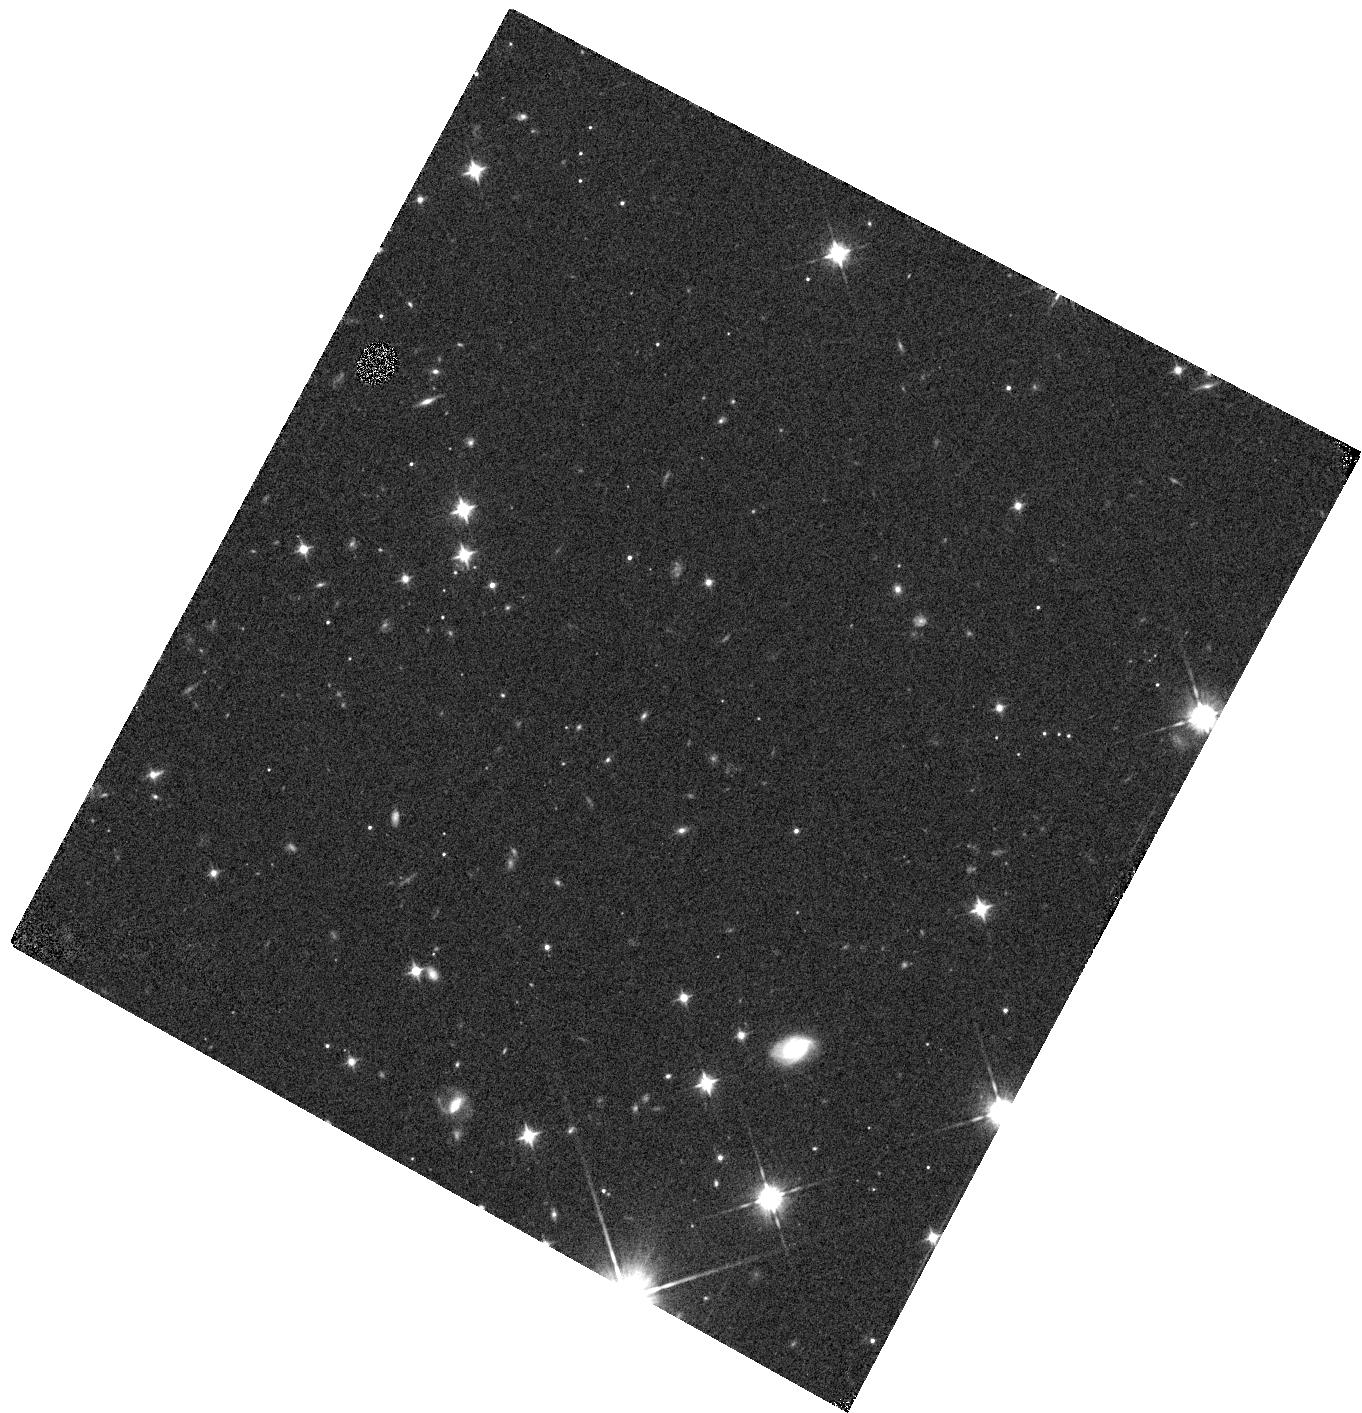
Target: WISE0647-6232. Instrument: WFC3/IR. Filter: F105W. Exposure: 7 min. Observation ID: hst_12970_18_wfc3_ir_f105w_ic2j18

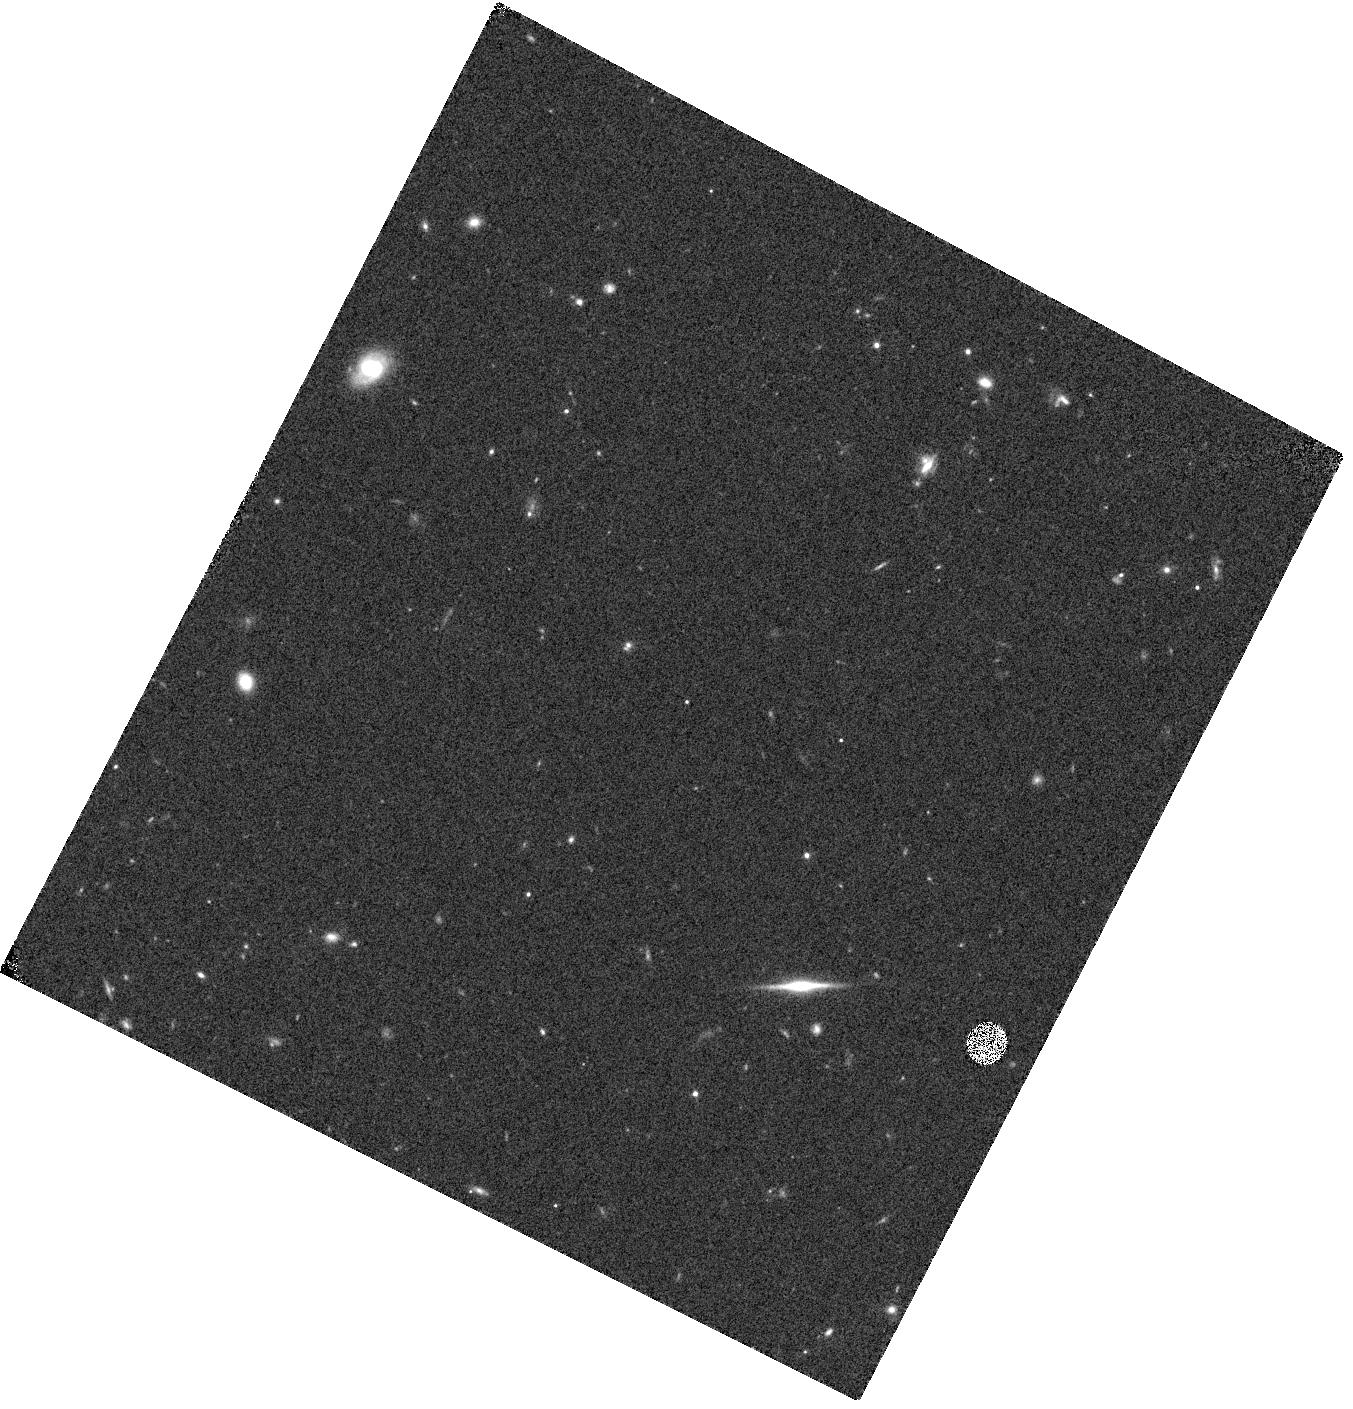
Target: WISE1405+5534. Instrument: WFC3/IR. Filter: F105W. Exposure: 7 min. Observation ID: hst_12970_28_wfc3_ir_f105w_ic2j28

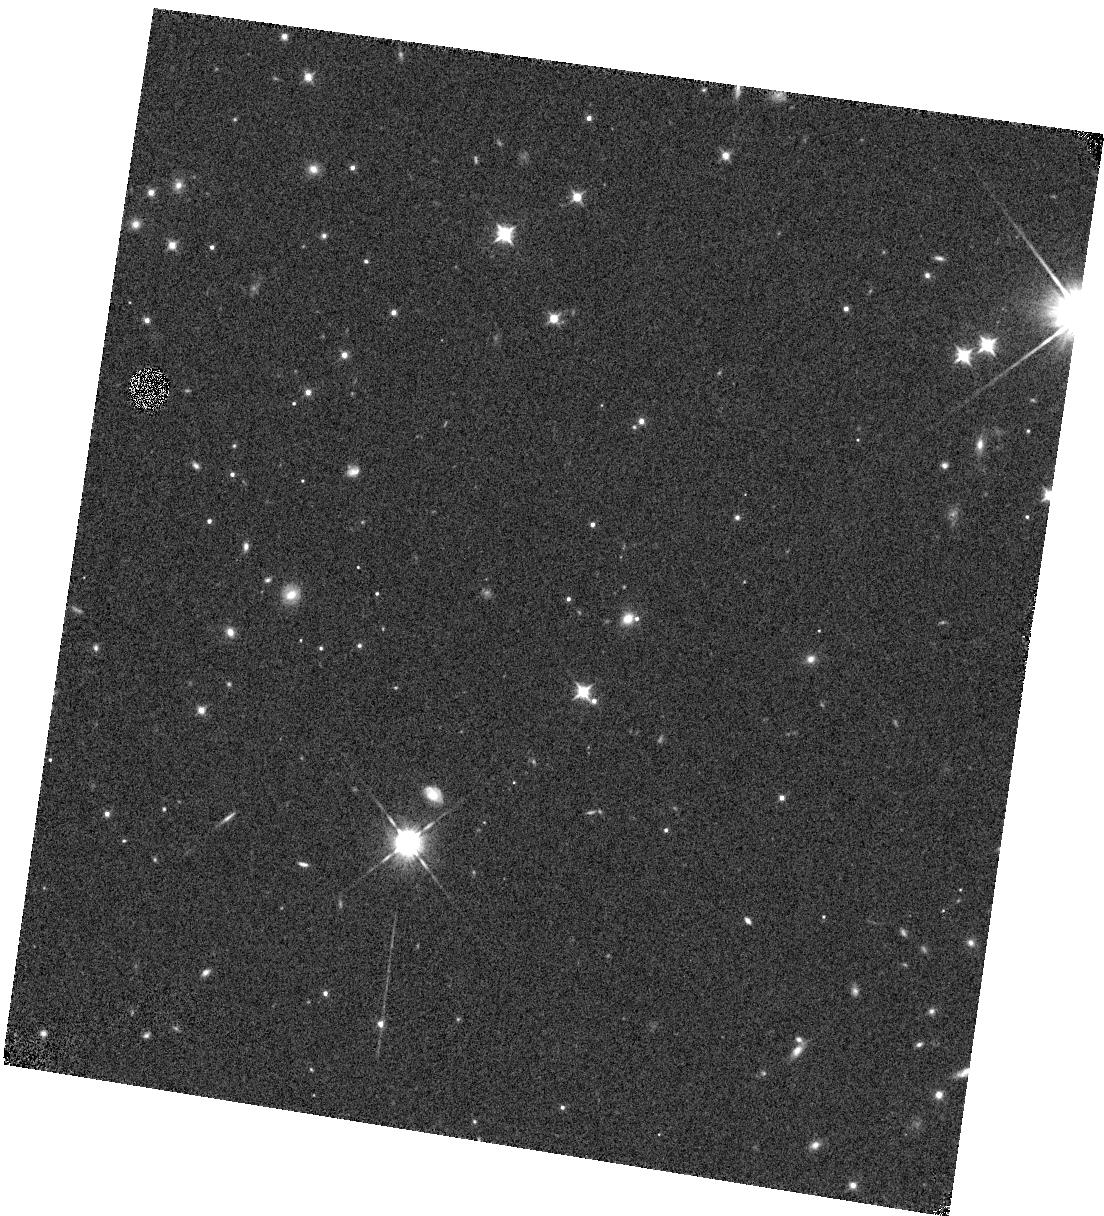
Target: WISE2212-6931. Instrument: WFC3/IR. Filter: F105W. Exposure: 7 min. Observation ID: hst_12970_33_wfc3_ir_f105w_ic2j33

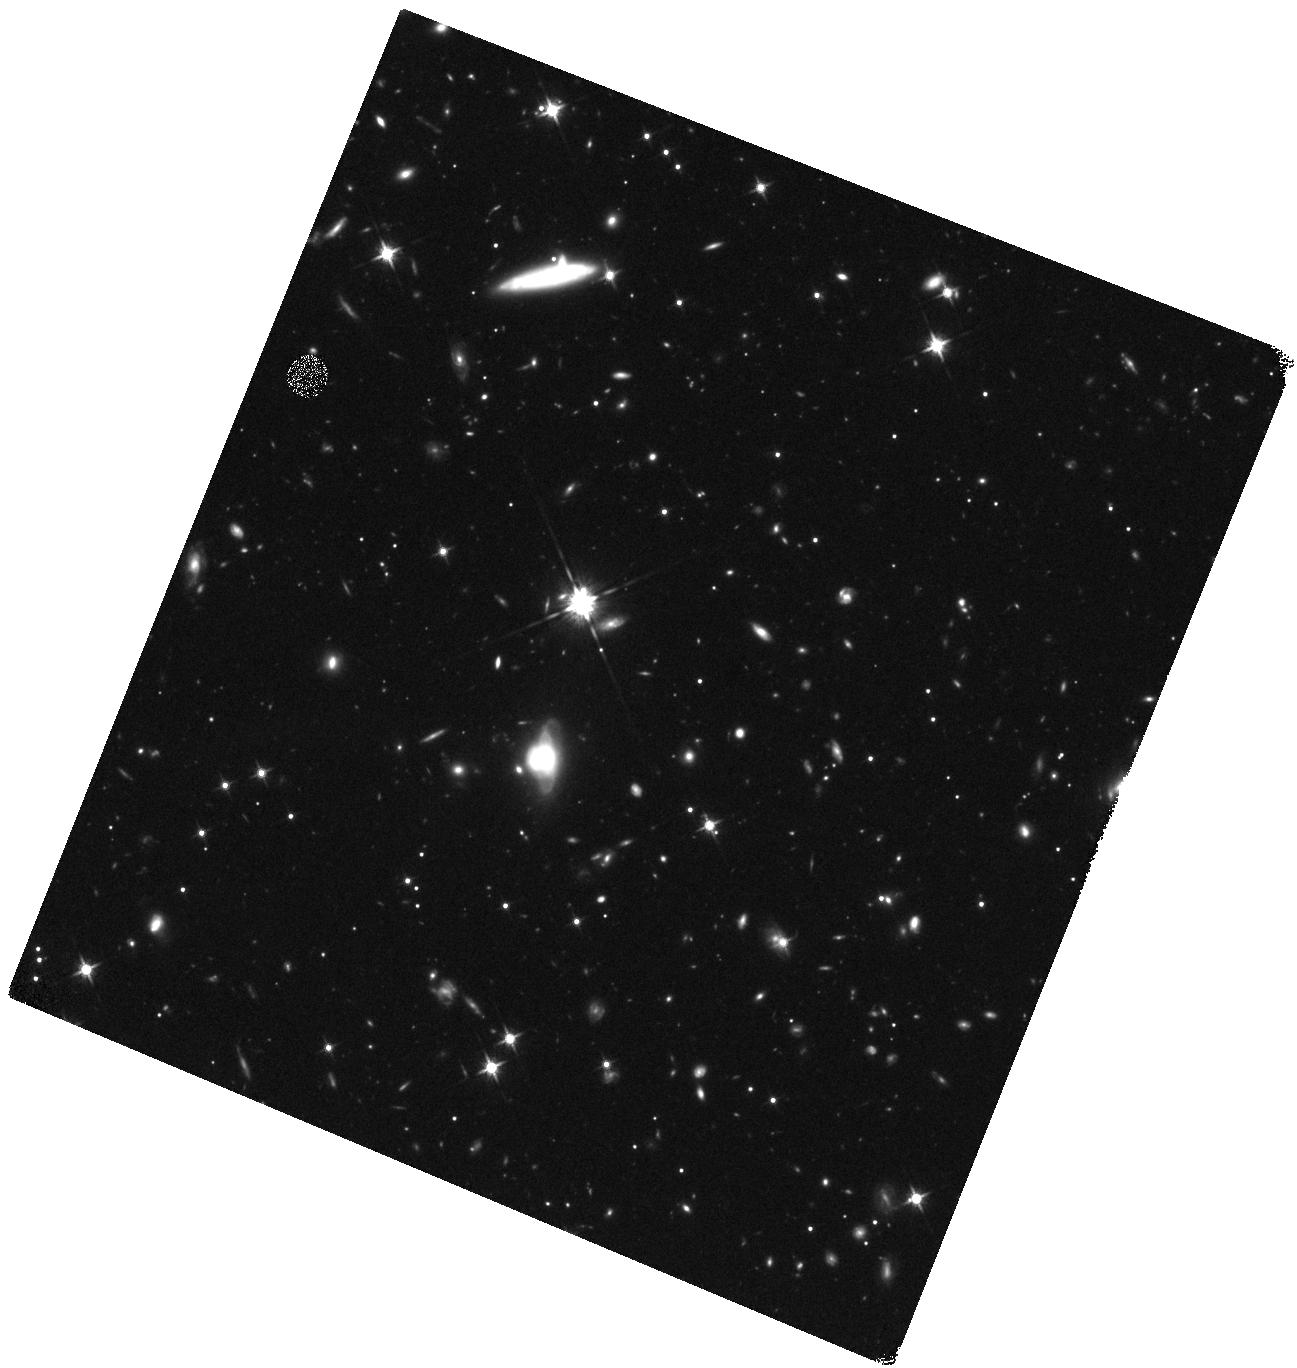
Target: WISE0734-7157. Instrument: WFC3/IR. Filter: F125W. Exposure: 40 min. Observation ID: hst_12970_05_wfc3_ir_f125w_ic2j05

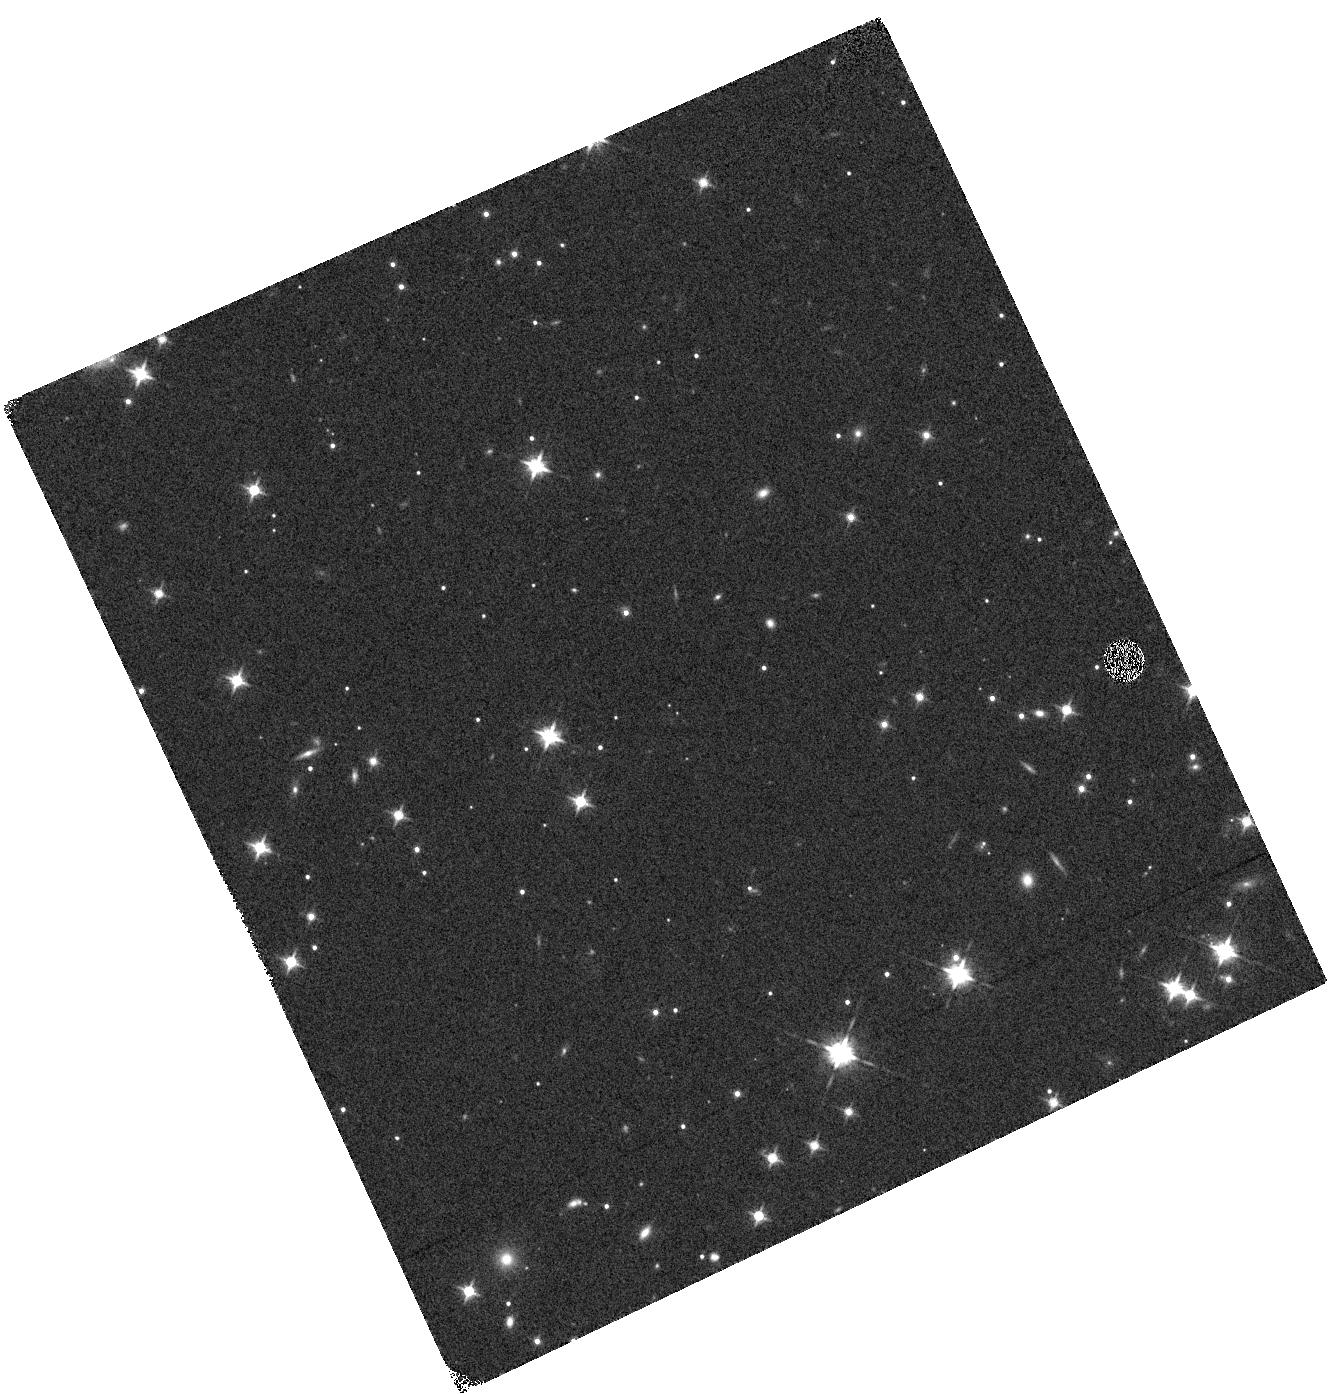
Target: WISE0335+4310. Instrument: WFC3/IR. Filter: F125W. Exposure: 5 min. Observation ID: hst_12970_0l_wfc3_ir_f125w_ic2j0l

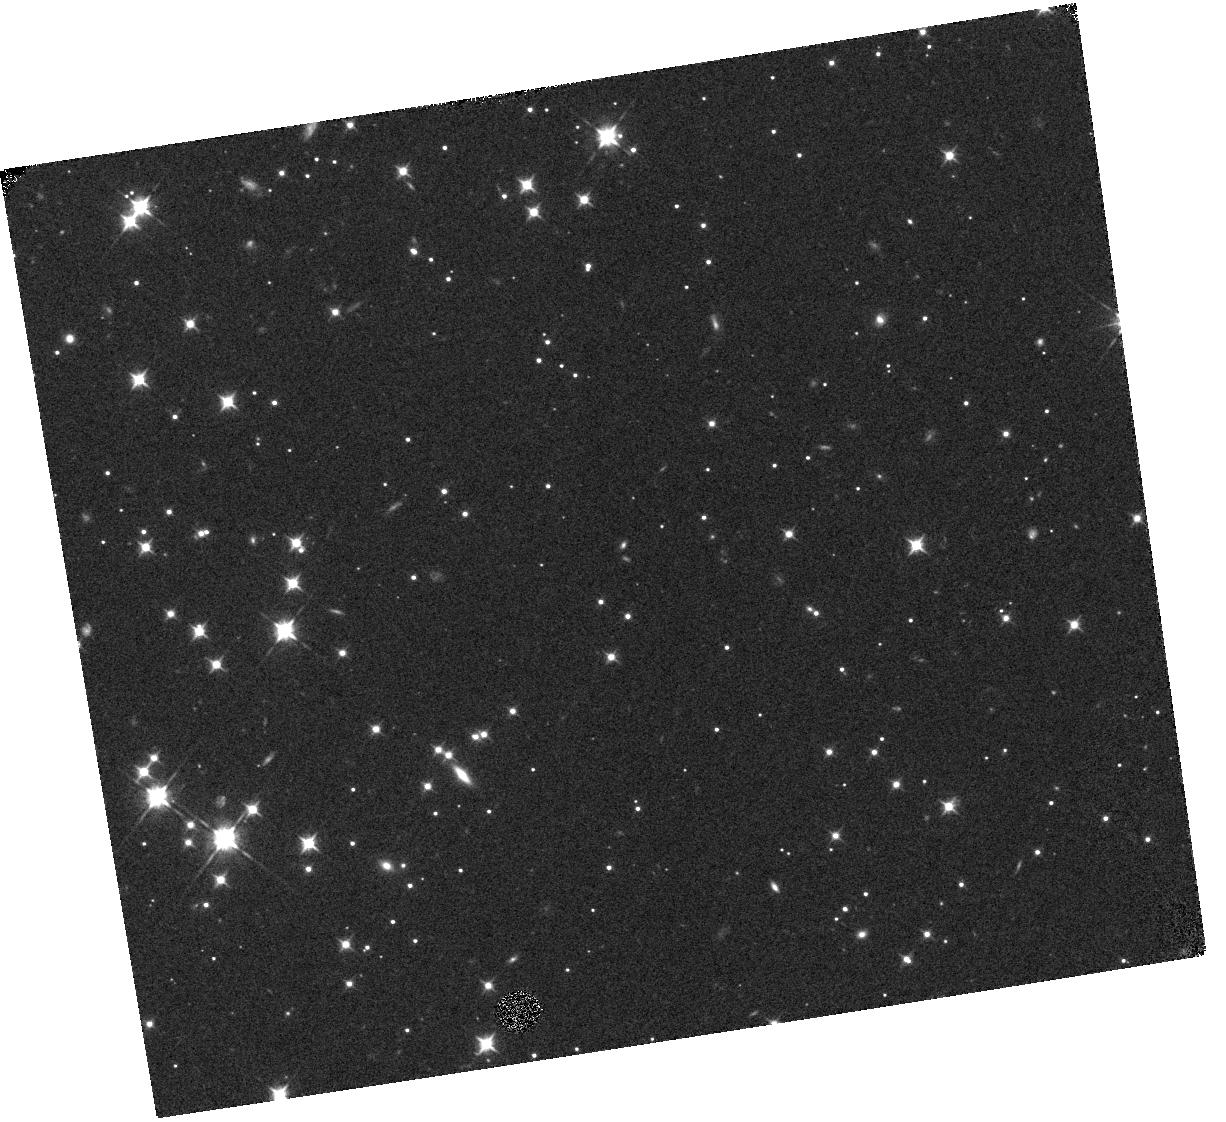
Target: WISE1828+2650. Instrument: WFC3/IR. Filter: F105W. Exposure: 8 min. Observation ID: hst_12970_93_wfc3_ir_f105w_ic2j93

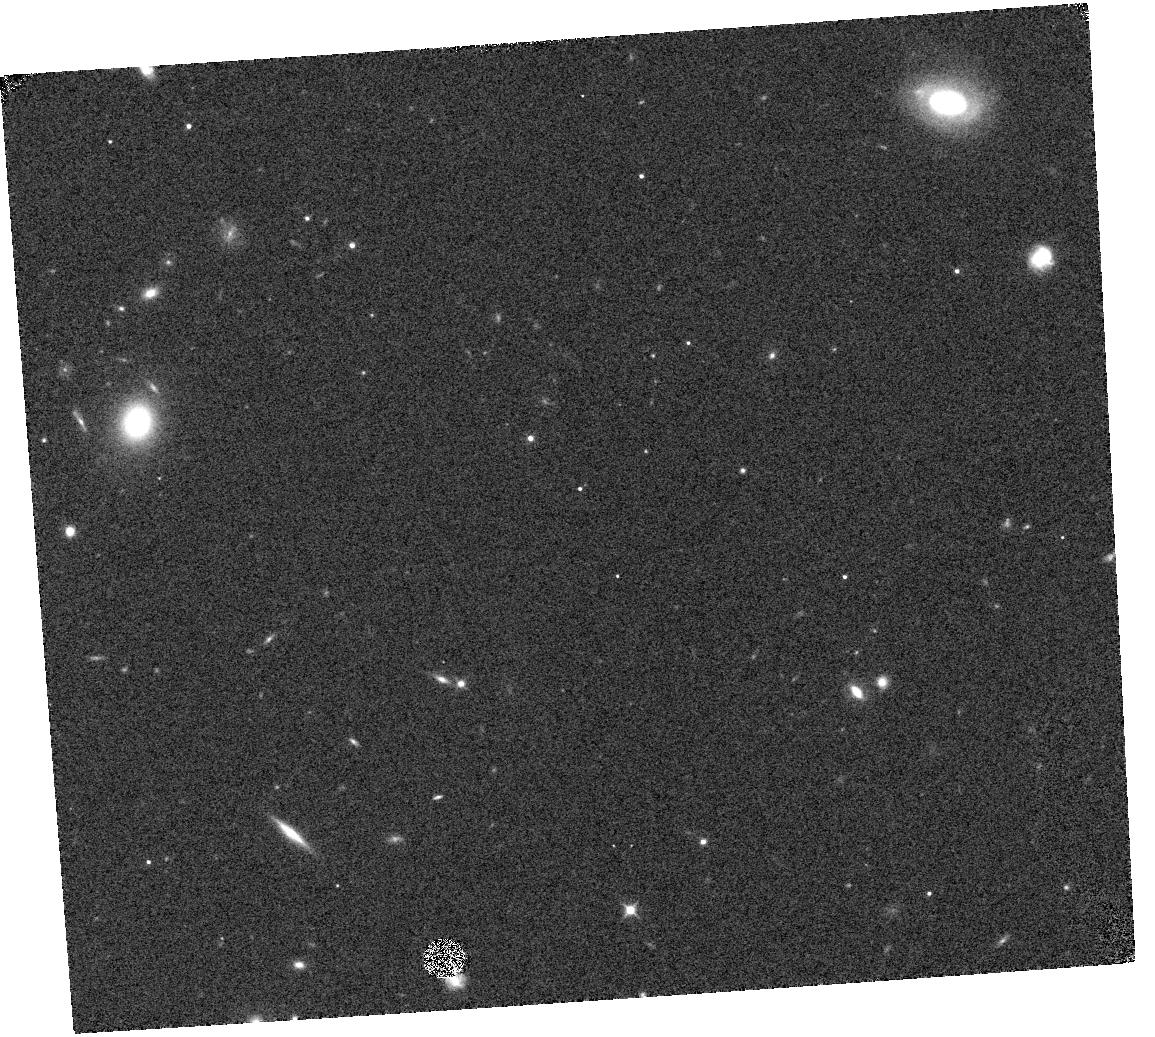
Target: WISE1542+2230. Instrument: WFC3/IR. Filter: F105W. Exposure: 5 min. Observation ID: hst_12970_32_wfc3_ir_f105w_ic2j32

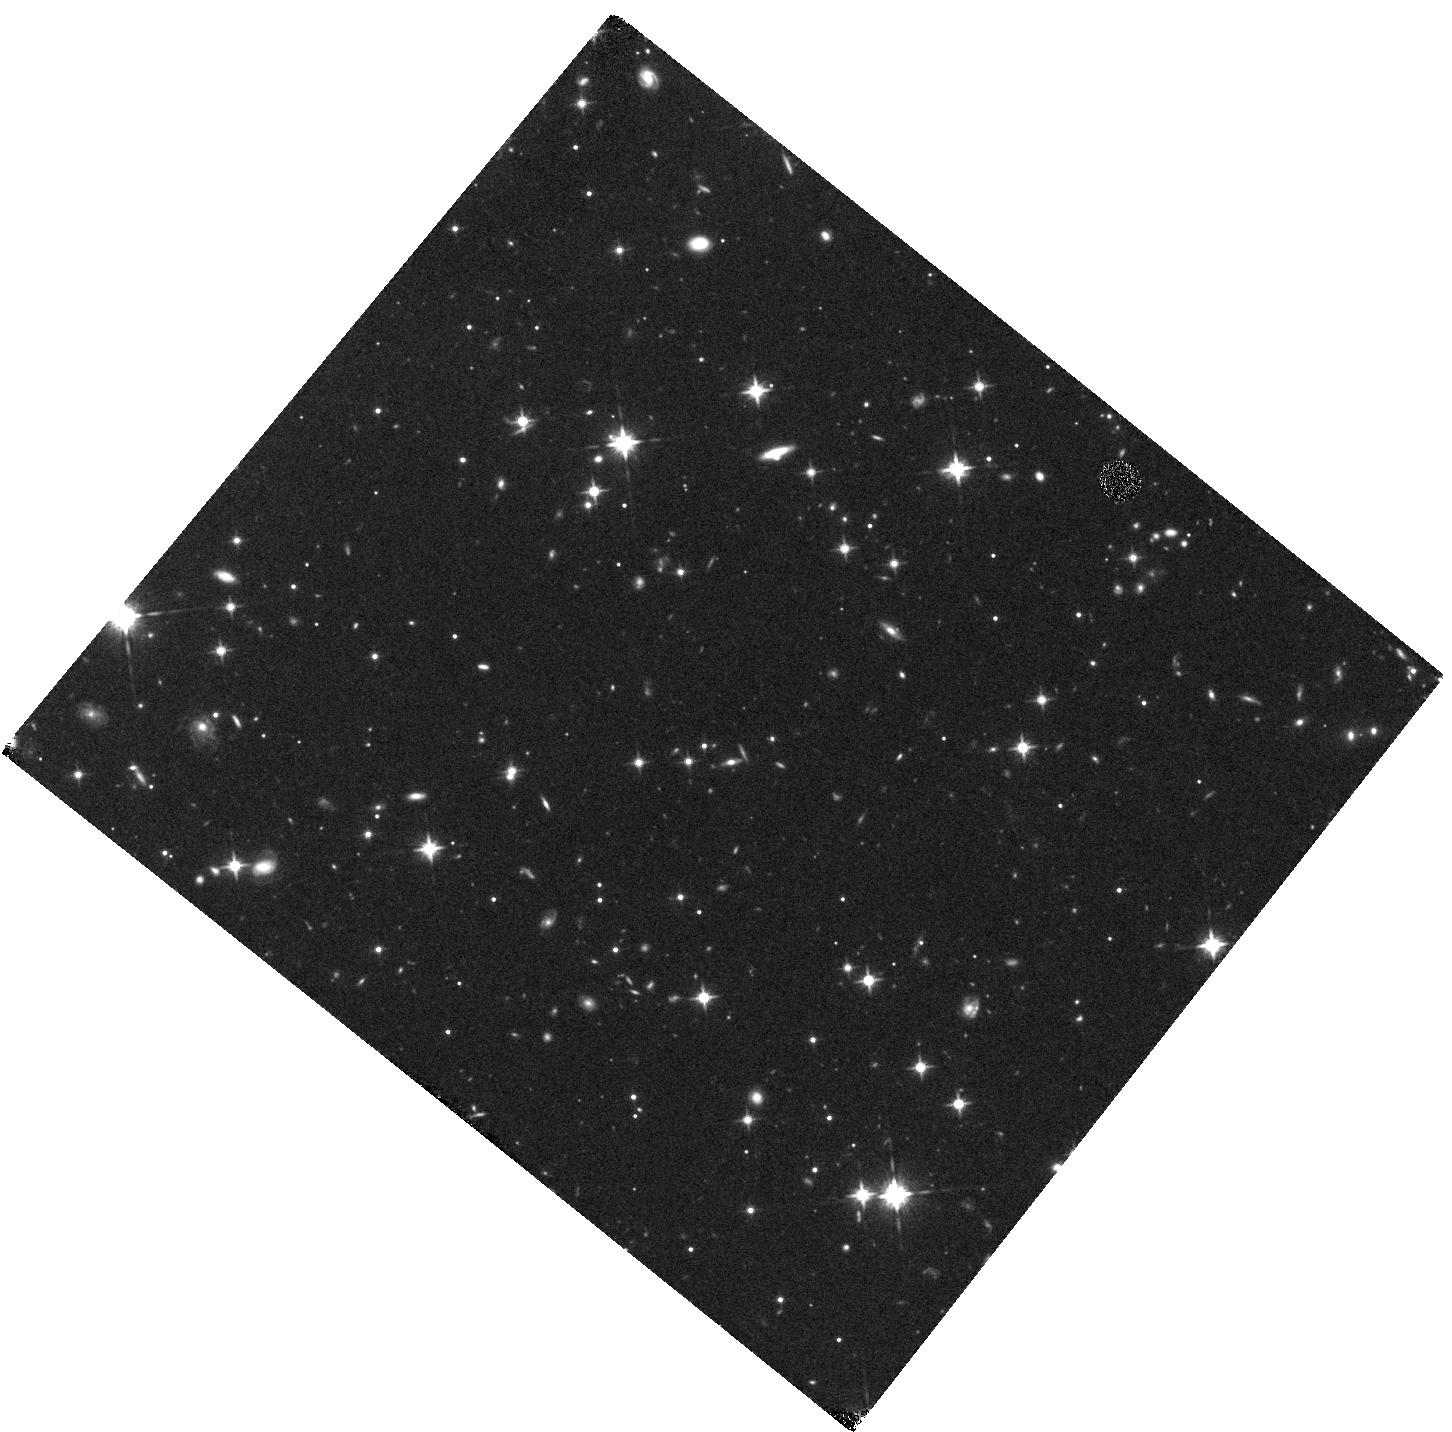
Target: WISE1112-3857. Instrument: WFC3/IR. Filter: F125W. Exposure: 40 min. Observation ID: hst_12970_07_wfc3_ir_f125w_ic2j07

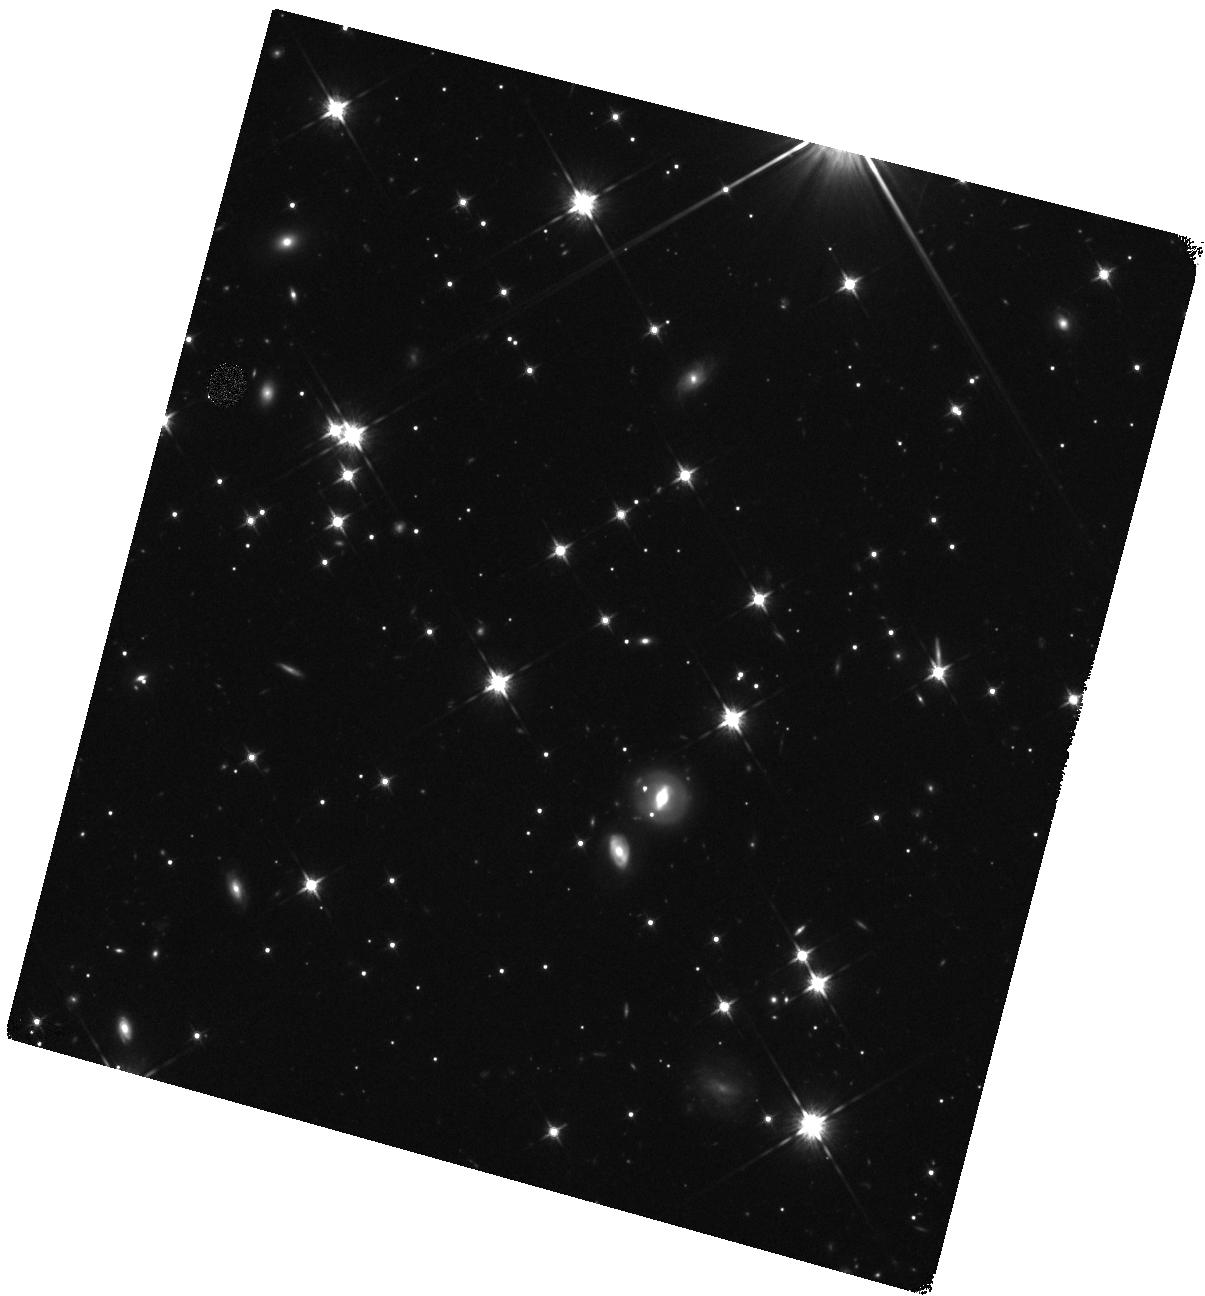
Target: WISE2351+7357. Instrument: WFC3/IR. Filter: F125W. Exposure: 40 min. Observation ID: hst_12970_14_wfc3_ir_f125w_ic2j14

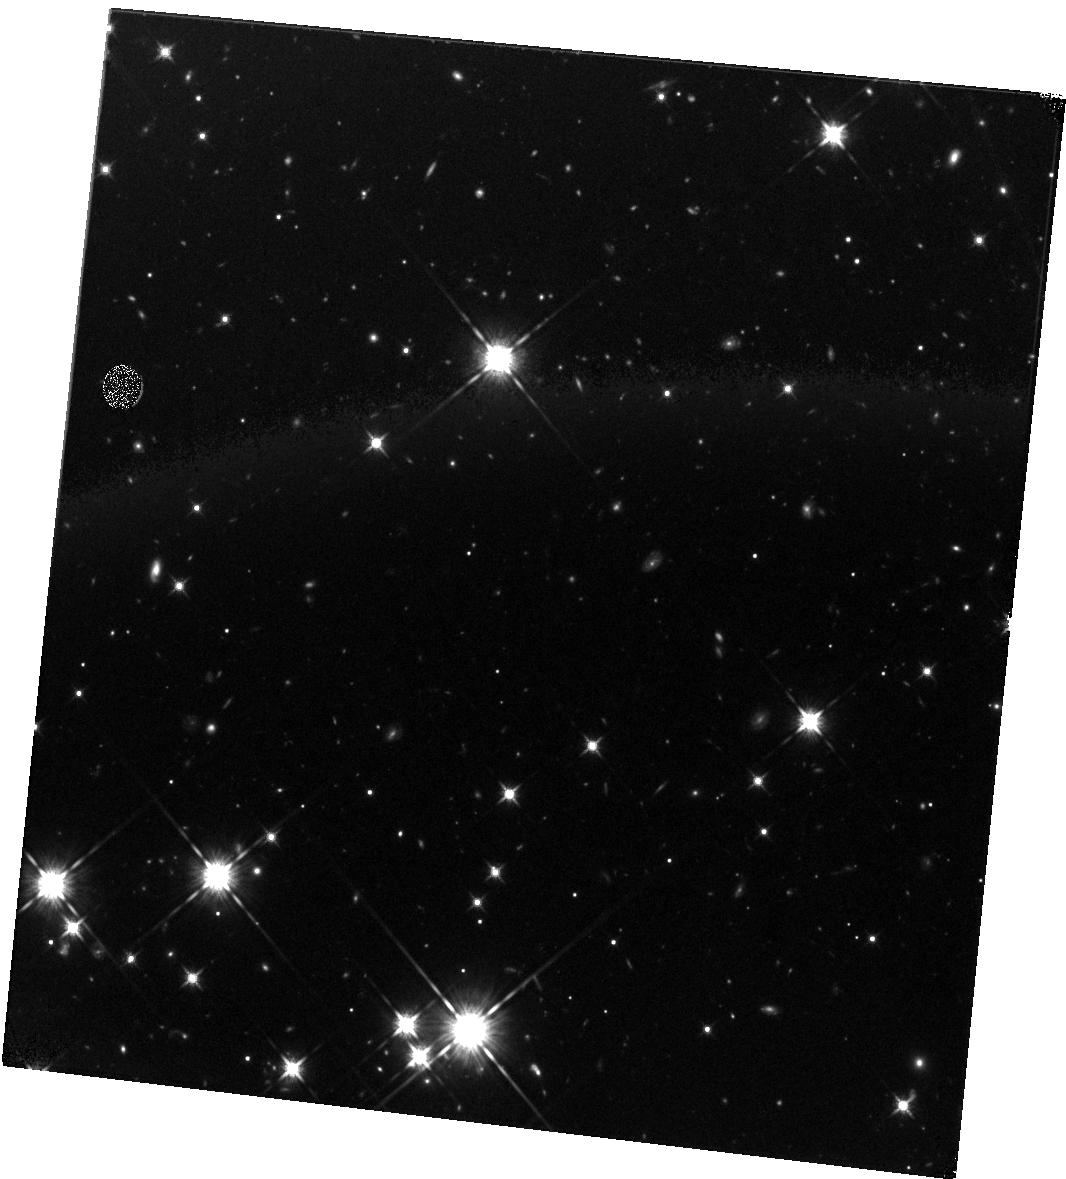
Target: WISE0659-5855. Instrument: WFC3/IR. Filter: F125W. Exposure: 40 min. Observation ID: hst_12970_04_wfc3_ir_f125w_ic2j04

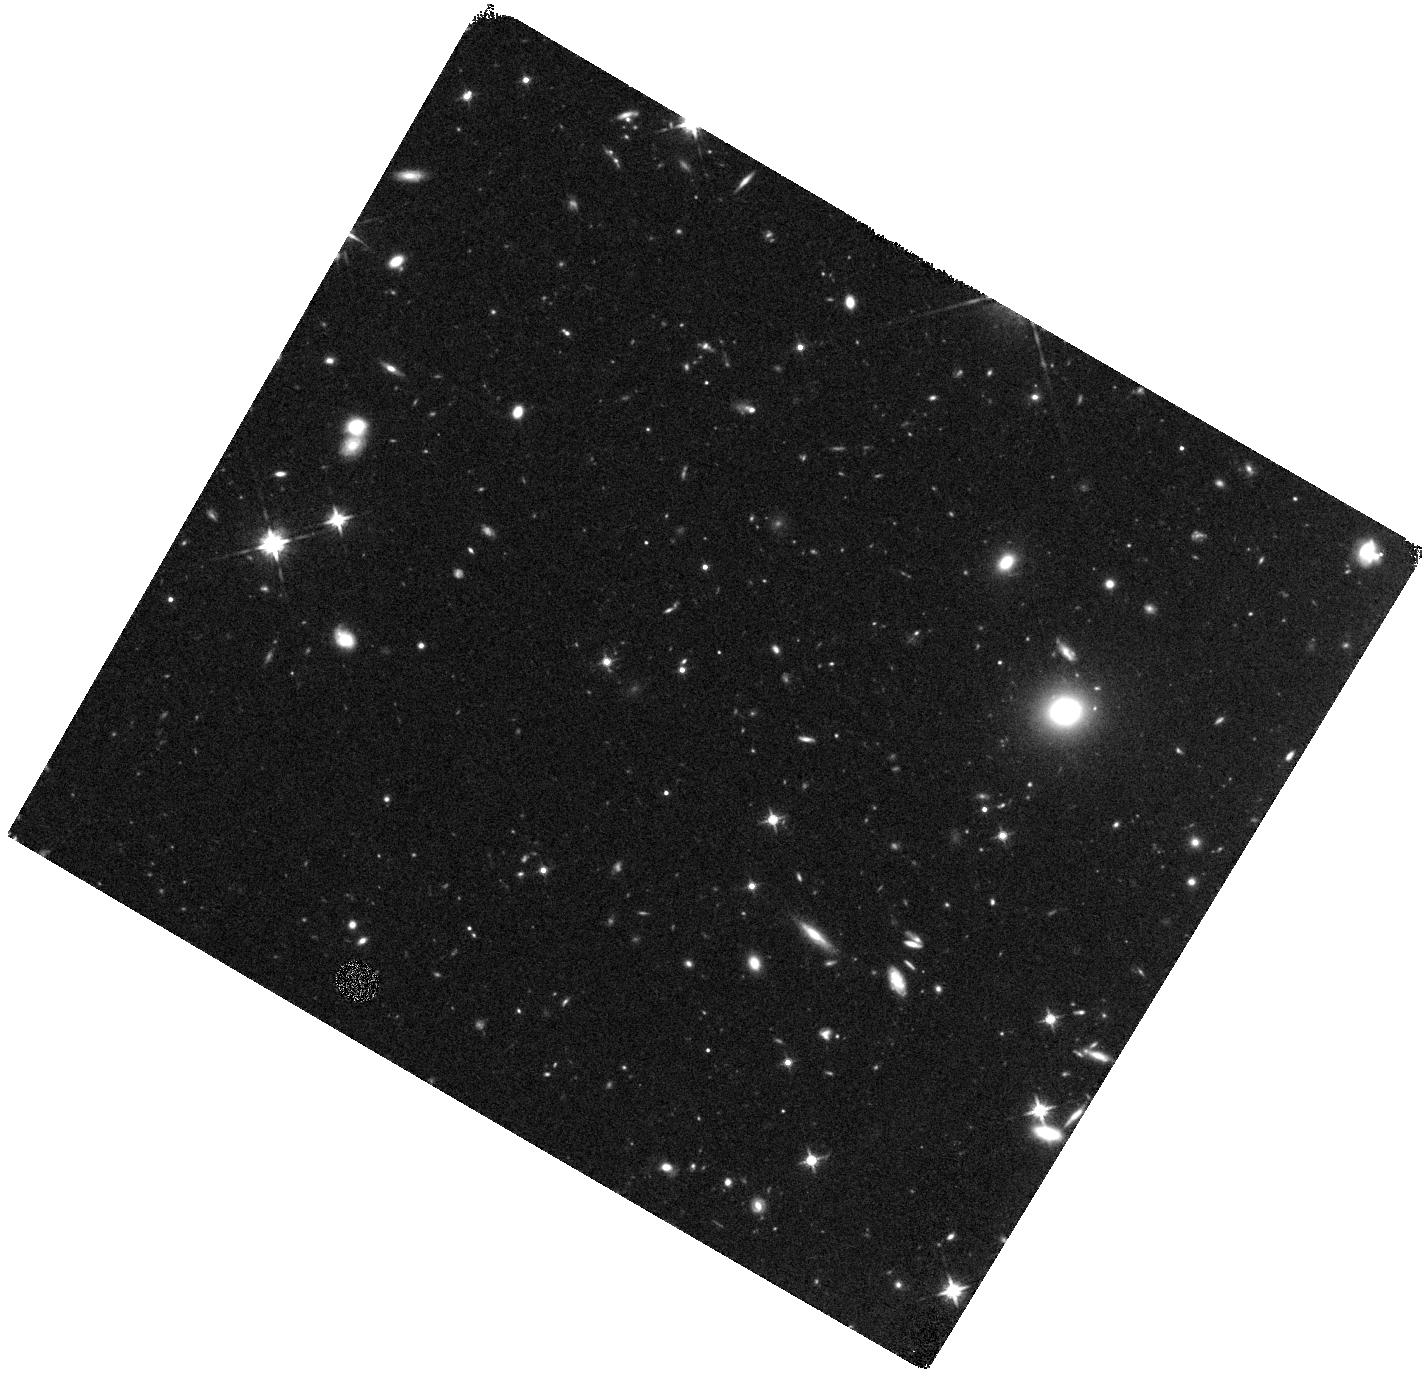
Target: WISE0825+2805. Instrument: WFC3/IR. Filter: F125W. Exposure: 40 min. Observation ID: hst_12970_06_wfc3_ir_f125w_ic2j06

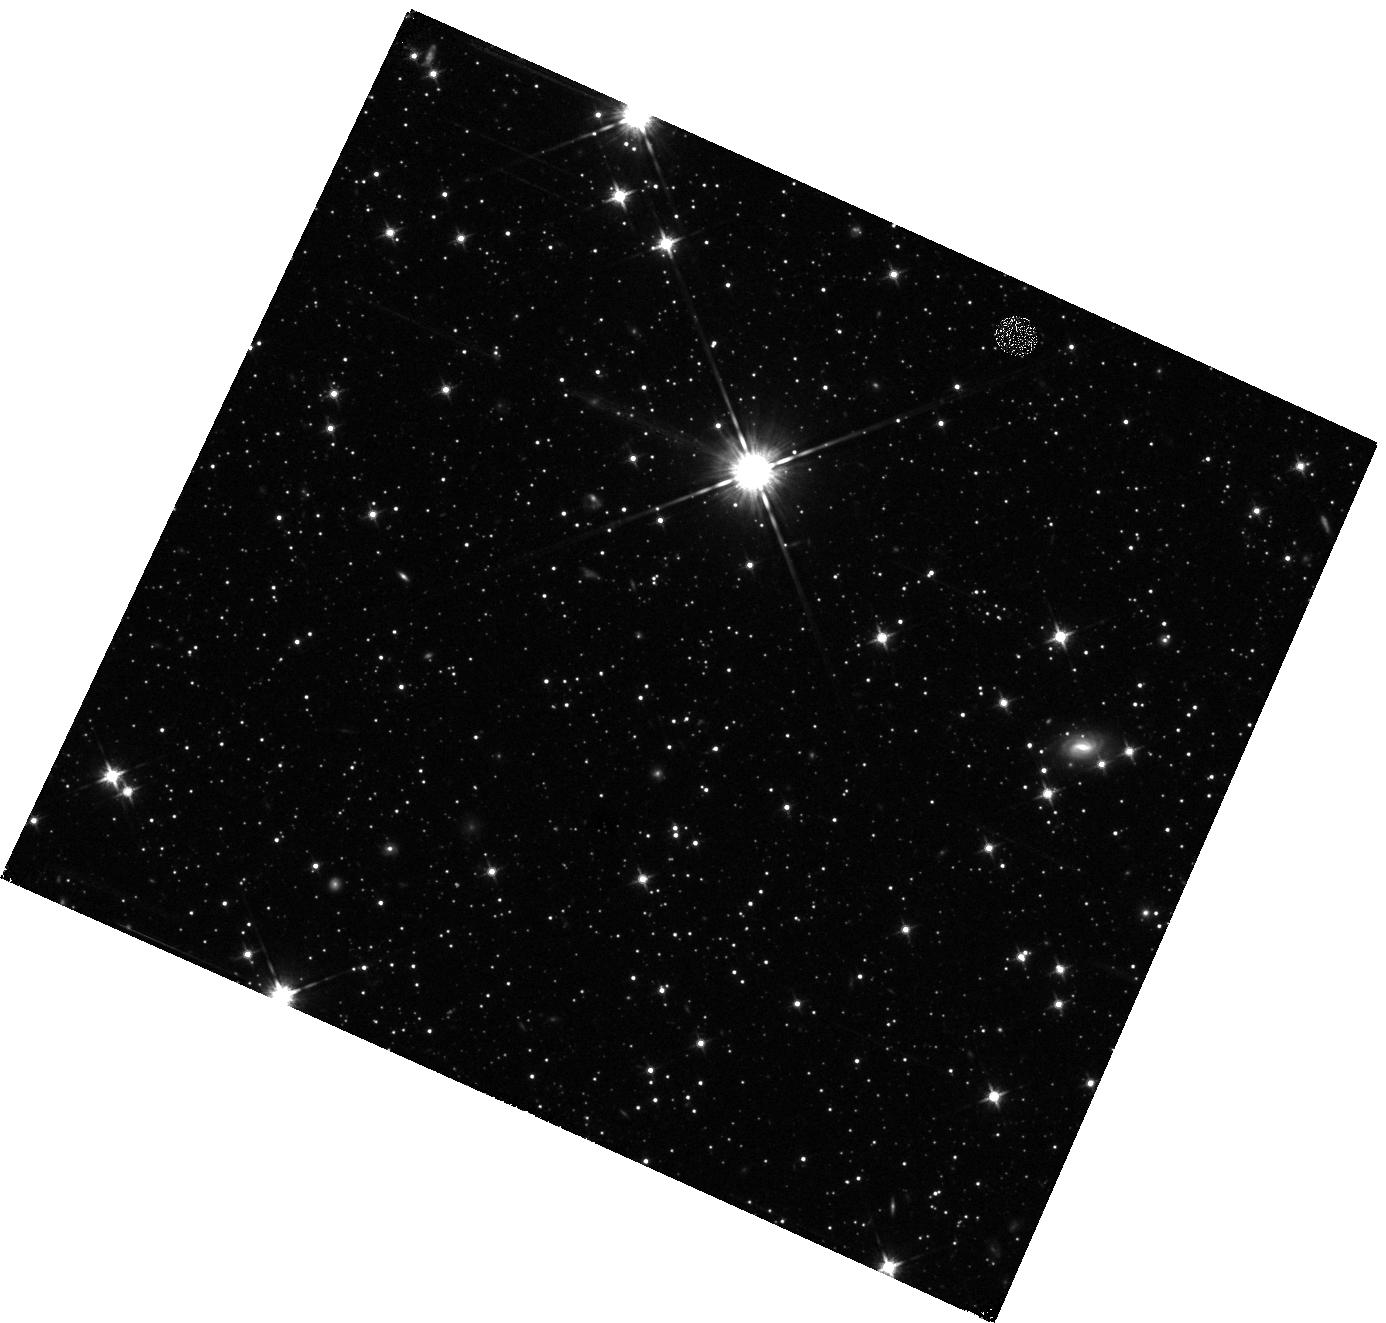
Target: WISE0535-7500. Instrument: WFC3/IR. Filter: F125W. Exposure: 13 min. Observation ID: hst_12970_35_wfc3_ir_f125w_ic2j35

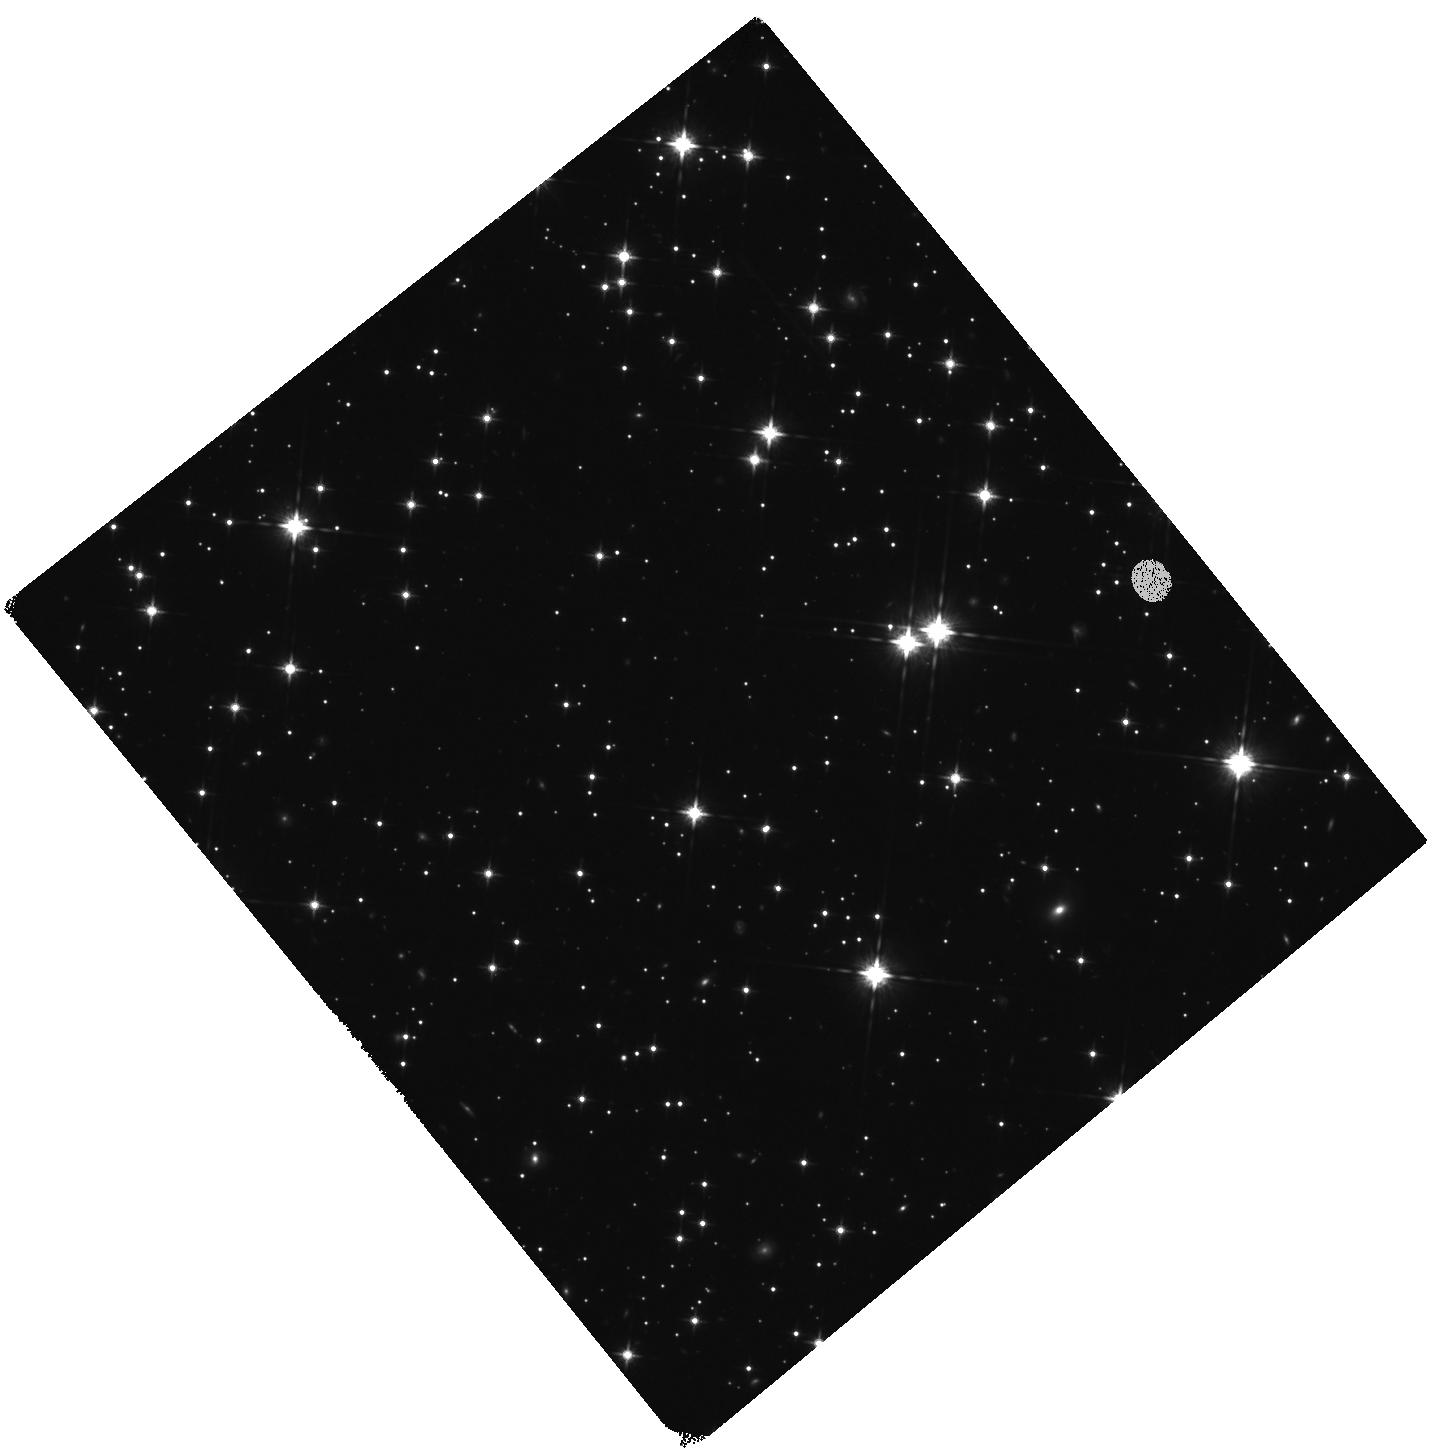
Target: WISE1639-6847. Instrument: WFC3/IR. Filter: F125W. Exposure: 40 min. Observation ID: hst_12970_11_wfc3_ir_f125w_ic2j11

Completing the Census of Ultracool Brown Dwarfs in the Solar Neighborhood using HST/WFC3 (PI: Cushing, Michael C.)

Despite the spectacular success of wide-field sky surveys (2MASS, SDSS, and UKIDSS) in uncovering a large population of brown dwarfs in the solar neighborhood, it was not until the launch of NASA's Wide-field Infrared Survey Explorer (WISE) that a moderate-size population of ultracool brown dwarfs (Teff < 700 K), including the new class of Y dwarfs, was identified. A complete census of the nearby population of cold brown dwarfs is essential to measuring the low-mass stellar mass function and the low-mass limit of star formation. With atmospheric conditions similar to those of giant planets, cold brown dwarfs are also excellent proxies with which to test the ultracool model atmospheres that are critical to our understanding of exoplanets. As part of a larger followup campaign that involves both ground- and space-based observatories (including Cycle 7 and 8 Spitzer programs and small Cycle 18 and 19 HST programs), we propose a Large GO program to observe twenty of the coldest brown dwarfs and brown dwarf candidates uncovered by WISE. These are the brightest representatives of their type over the entire sky, but they are too dim, J>20, to be characterized from the ground. WFC3 G102 and G141 grism spectroscopy will be used to derive accurate classifications and effective temperatures of the targets, and the direct images required for wavelength calibration will be used to anchor the astrometric grid of our ground-based adaptive optics parallax program. HST/WFC3 observations provide a vital link in characterizing this ultracool brown dwarf population in the immediate Solar Neighborhood.